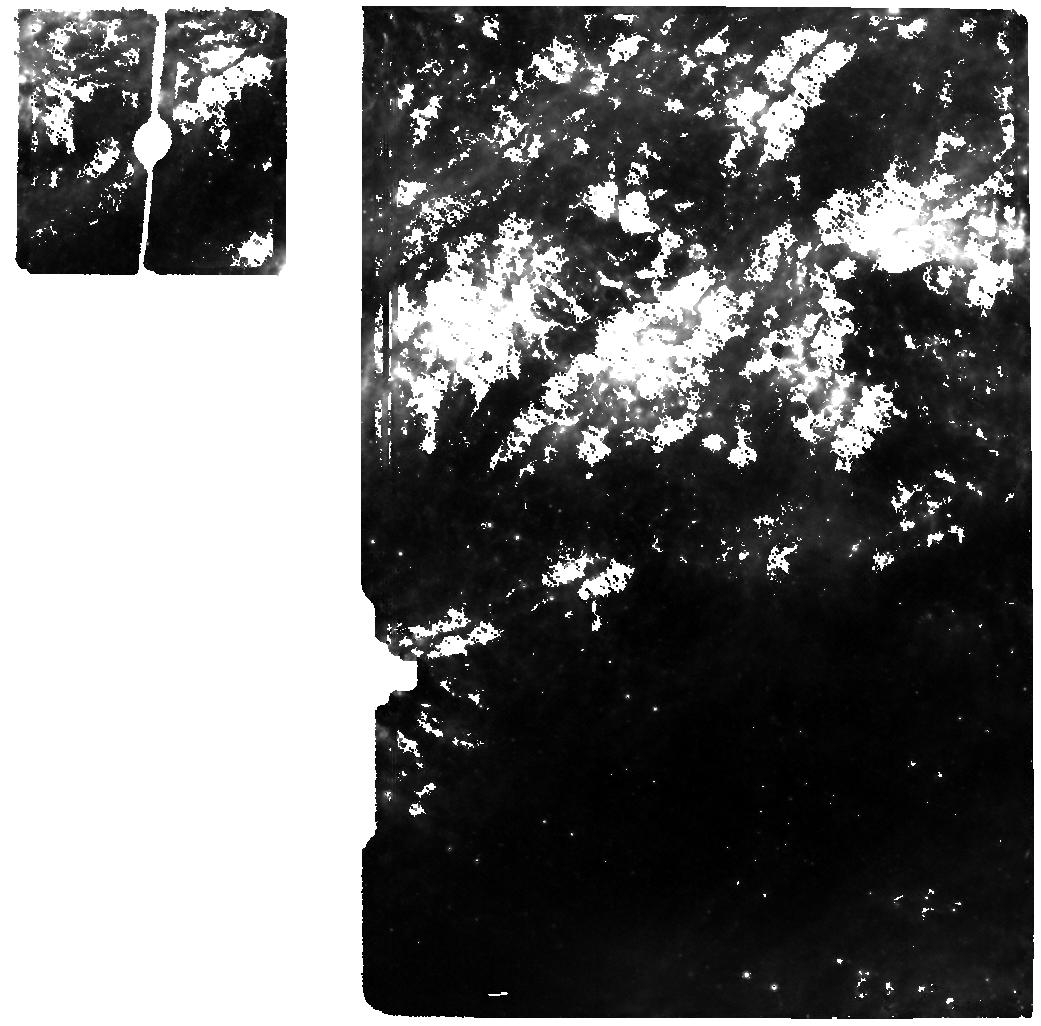
Target: SN2024VJM
Instrument: MIRI
Filter: F770W
Exposure: 2.8 h
Observation ID: jw06811-o001_t001_miri_f770w

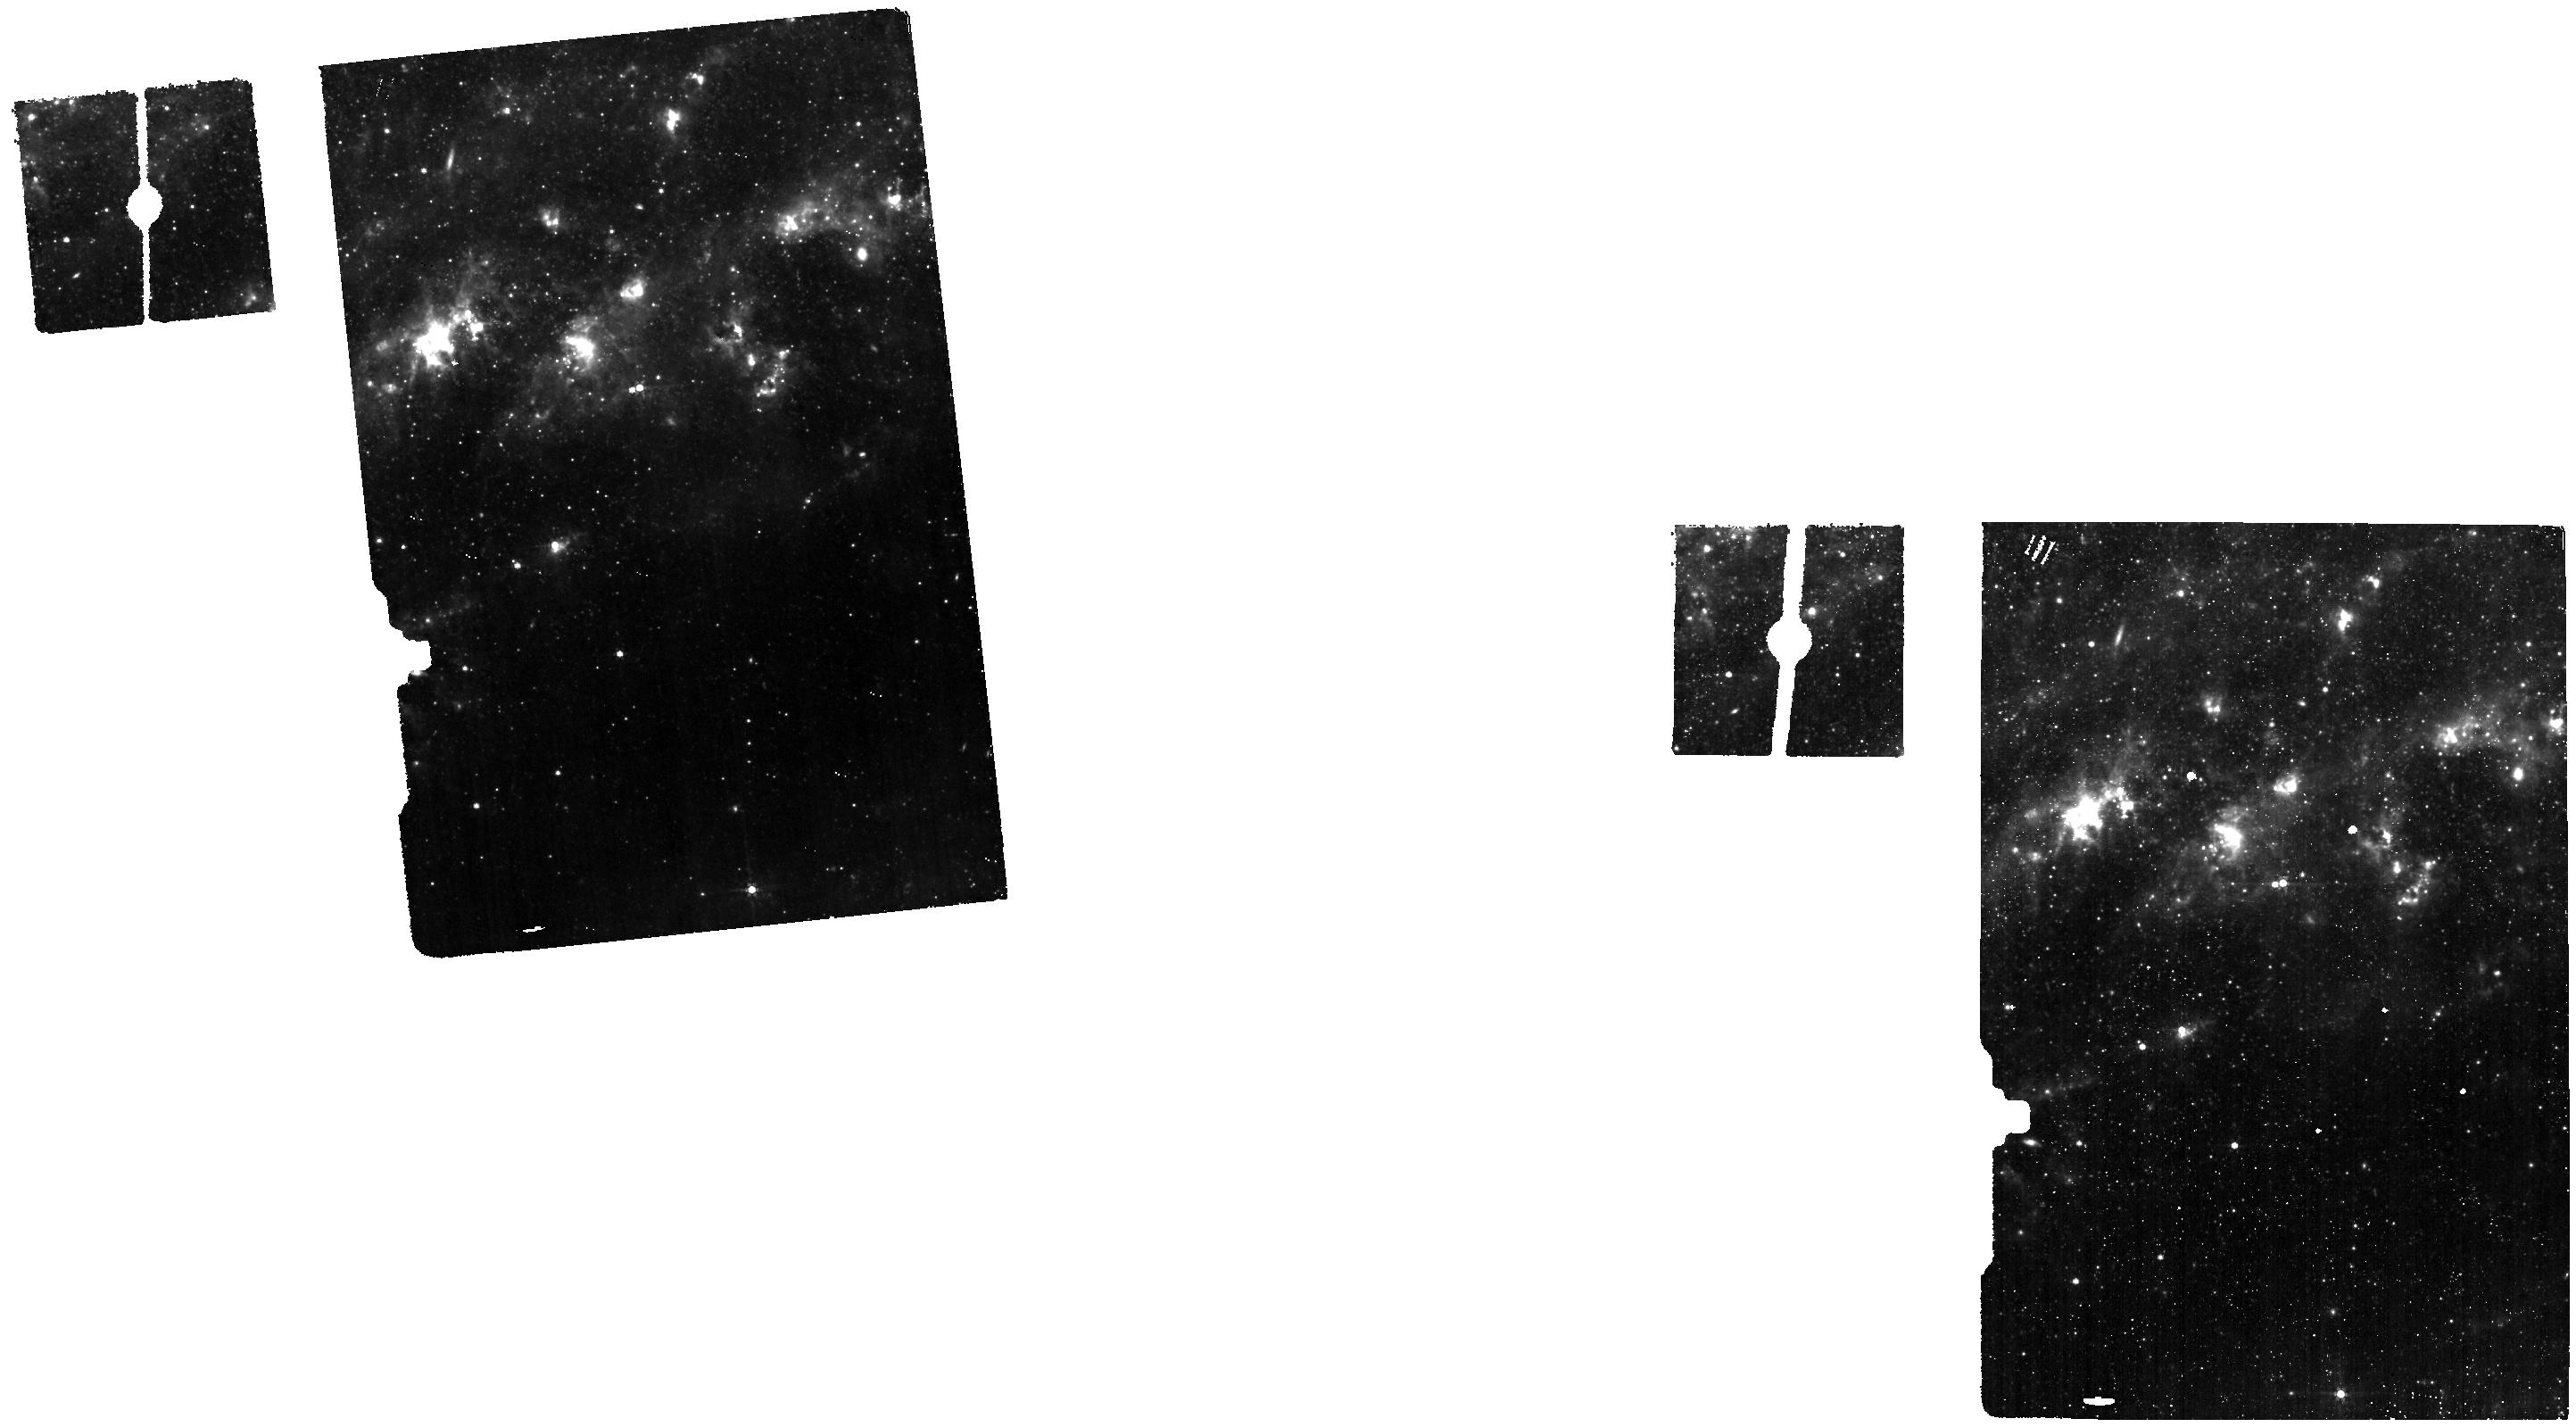
Target: SN2024VJM
Instrument: MIRI
Filter: F560W
Exposure: 2.8 h
Observation ID: jw06811-o001_t001_miri_f560w

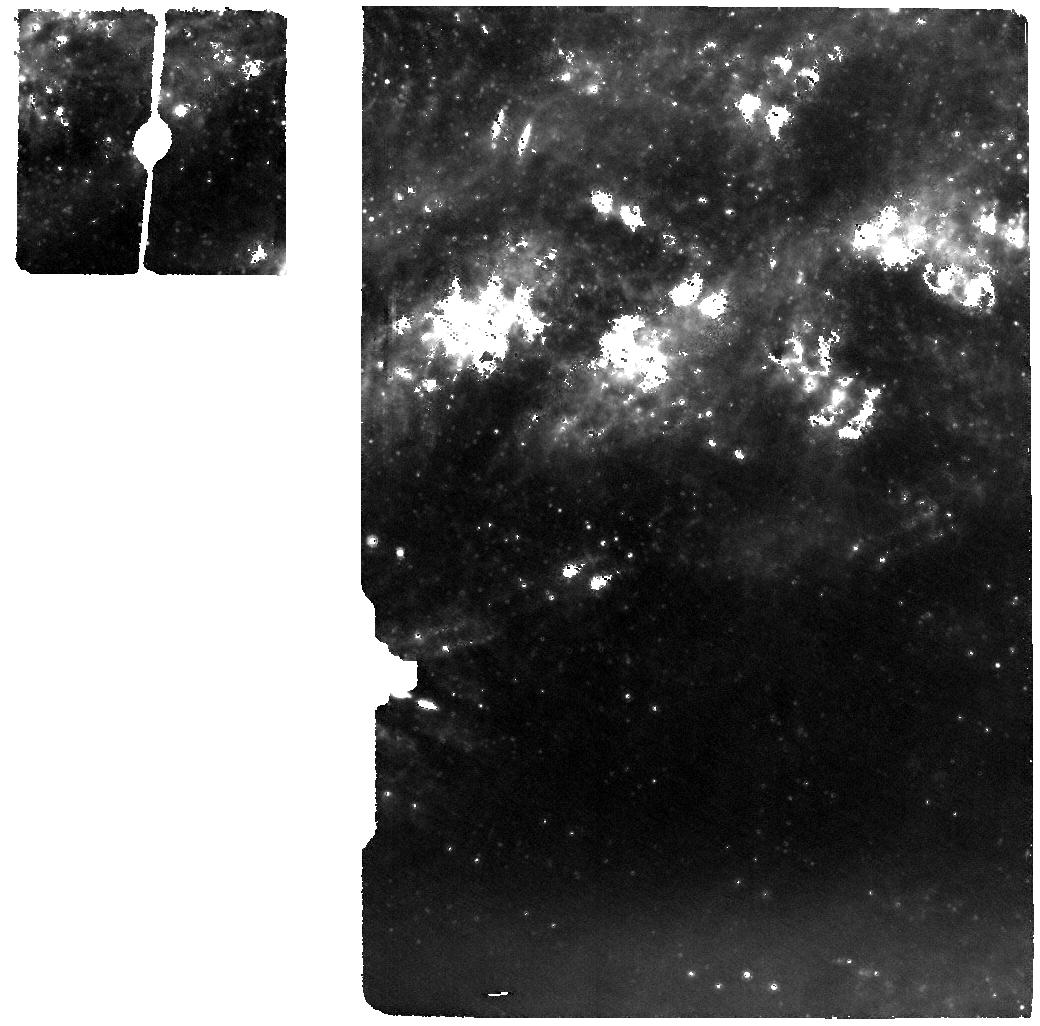
Target: SN2024VJM
Instrument: MIRI
Filter: F1000W
Exposure: 2.8 h
Observation ID: jw06811-o001_t001_miri_f1000w

So Close, Yet So Faint: NIR+MIR Spectroscopy of the Nearest SN Iax 2024vjm (PI: Kwok, Lindsey)

SN 2024vjm was discovered in NGC 6744 at 7 Mpc just over a week ago, becoming the most nearby type Iax supernova (SN Iax) to-date. Originally classified as a peculiar nova, SN 2024vjm is also one of the faintest SNe Iax observed, providing an unprecedented and indispensible opportunity for detailed study of the characteristics and explosion mechanisms of the weakest thermonuclear SNe. JWST has been revolutionizing the study of thermonuclear SNe, opening a new window to unique infrared signatures and connecting different parts of the thermonuclear supernova zoo to different progenitor and explosion scenarios. Thought to arise from pure deflagrations of Chandrasekhar-mass white dwarfs, SNe Iax are a faint and diverse SN Ia subclass spanning an enormous range of luminosities and characterized by narrow spectral lines due to low velocities. However, current models struggle to reproduce the lowest luminosity SNe Iax. Here we request 12.9 hrs of DDT to obtain medium resolution NIR+MIR spectra of SN 2024vjm before the JWST observability window closes on 08-October-2024. These observations will allow us to directly test current theories and determine whether extremely low luminosity SNe Iax have distinct astrophysical origins.